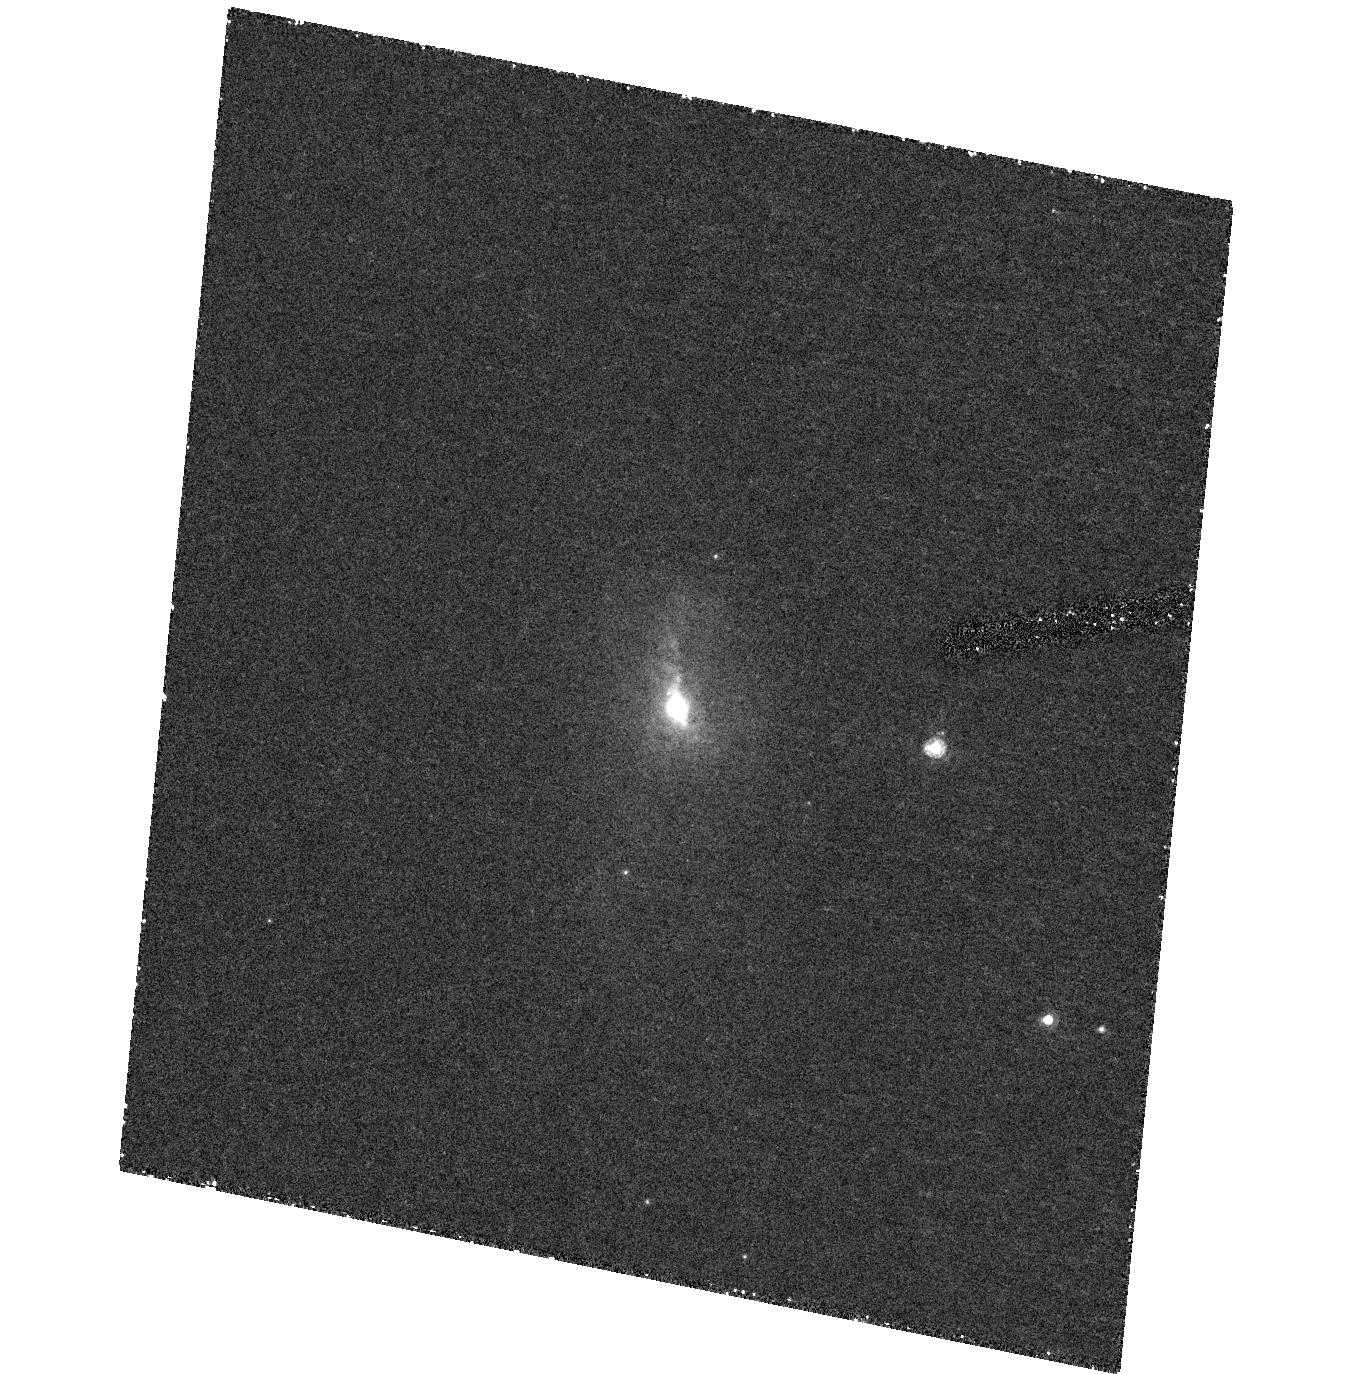
Target: PKS1549-79. Instrument: ACS/HRC. Filter: F550M. Exposure: 47 min. Observation ID: hst_10206_20_acs_hrc_f550m_j92s20

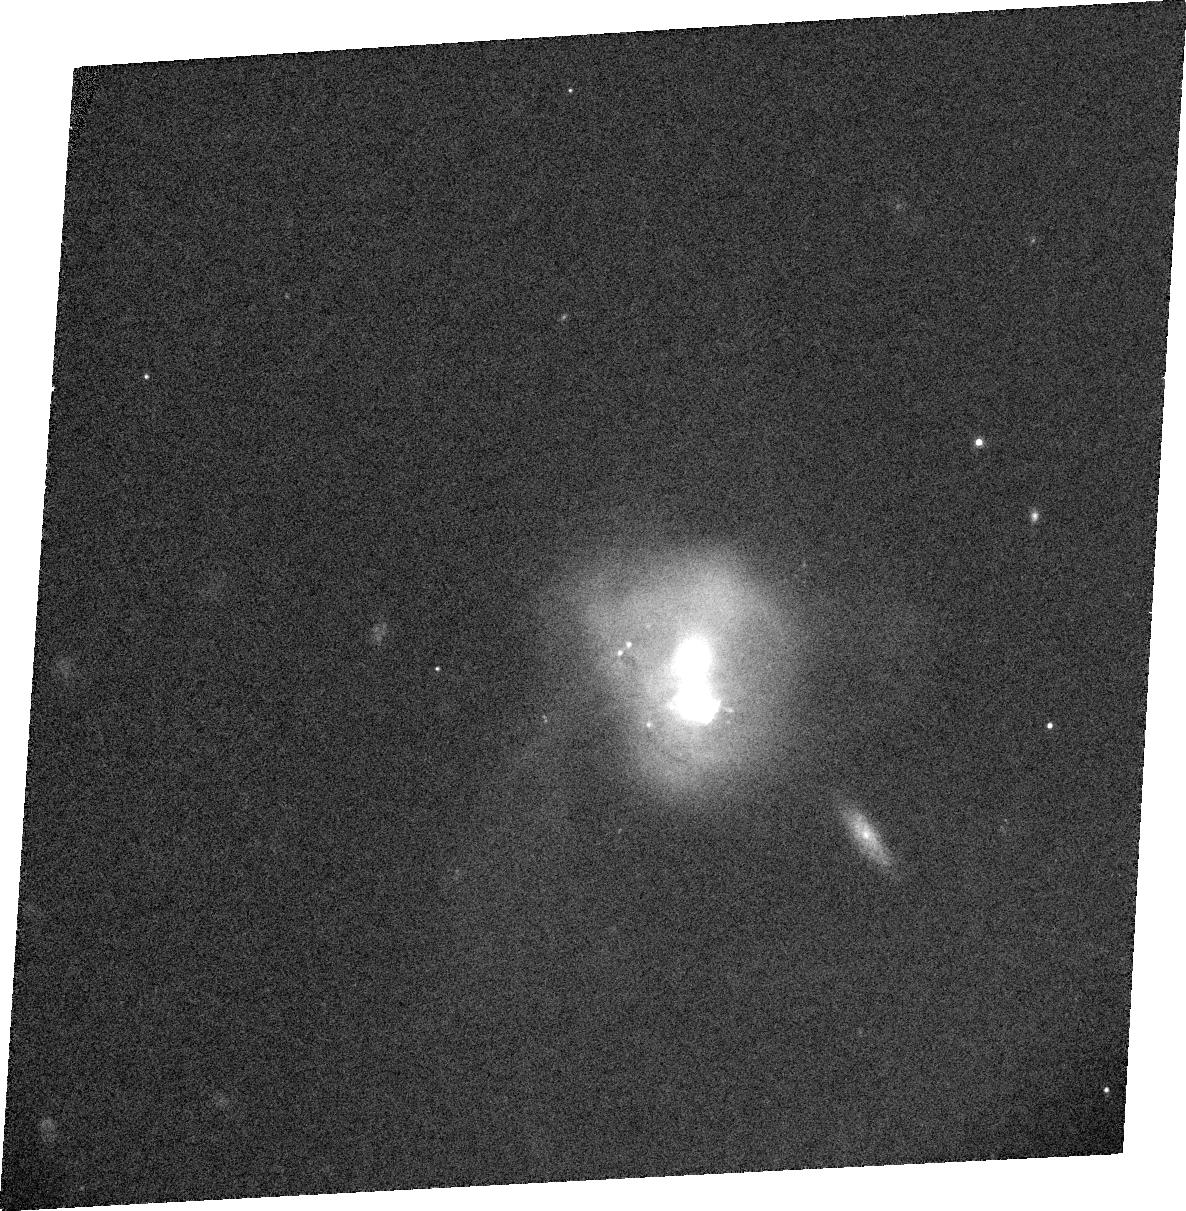
Target: PKS1345+12. Instrument: ACS/WFC. Filter: CLEAR1L+FR647M. Exposure: 13 min. Observation ID: j92sa0010

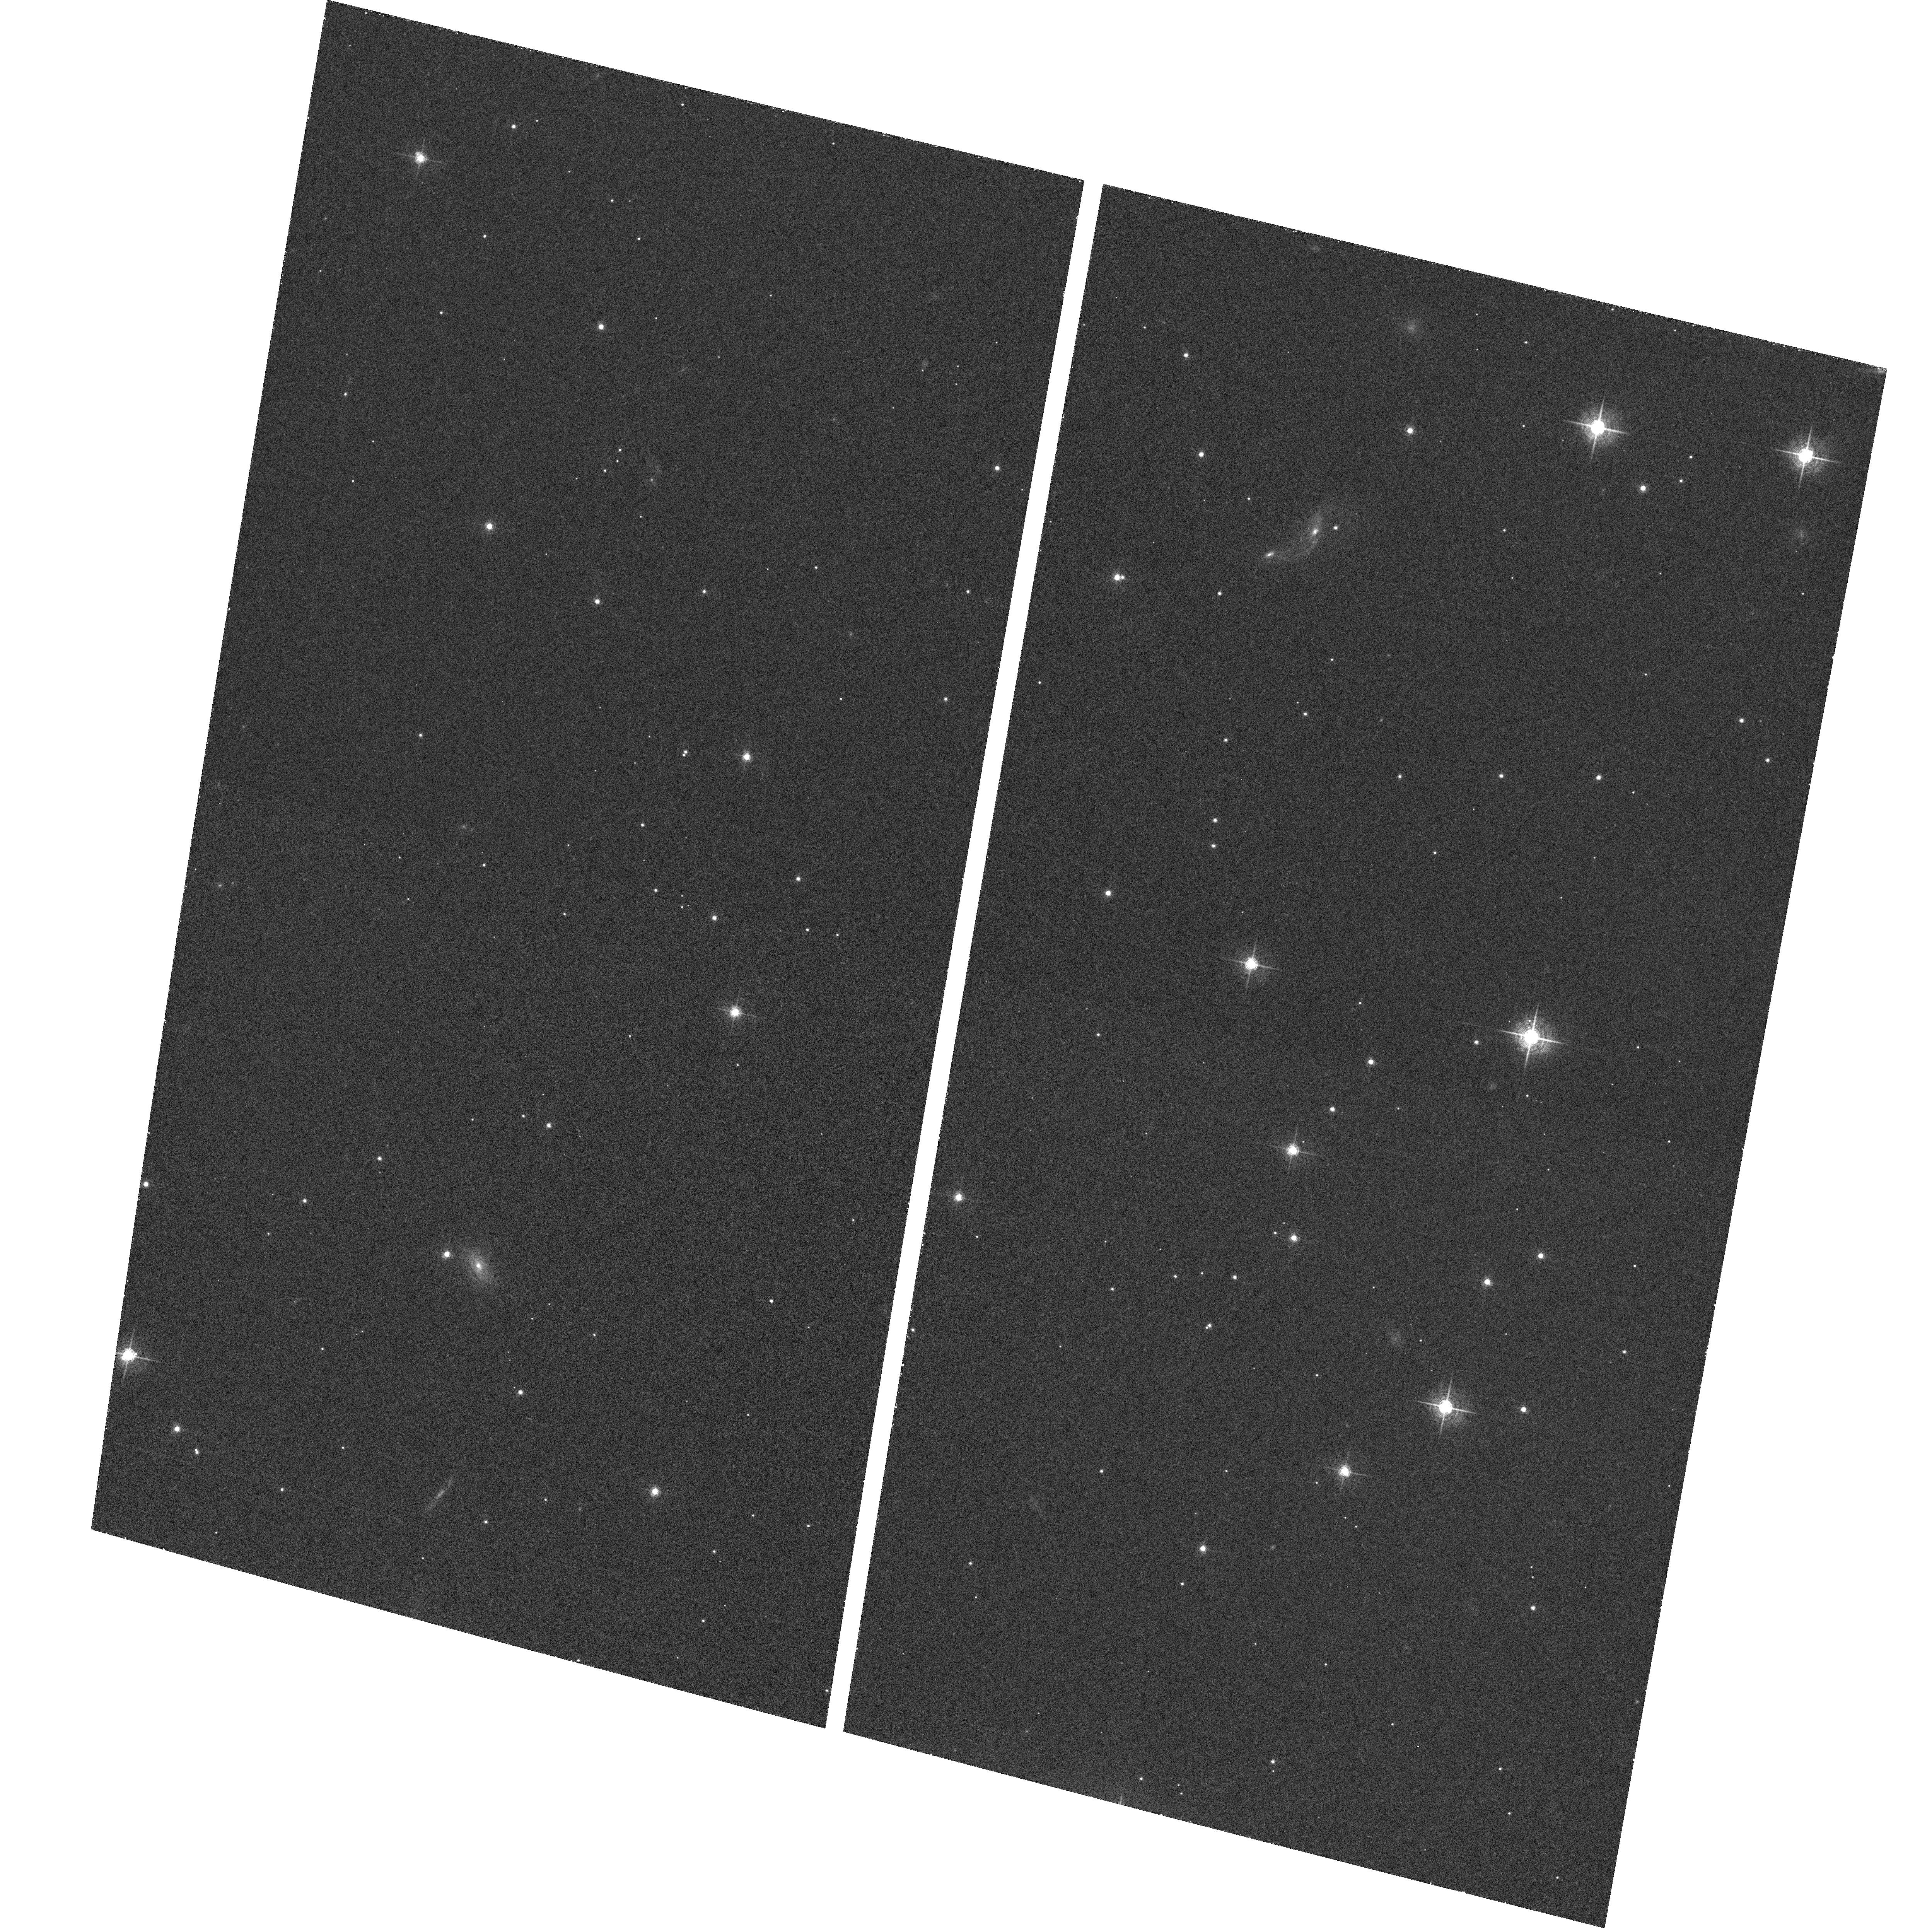
Target: field at RA 239.246°, Dec -79.234°. Instrument: ACS/WFC. Filter: F658N. Exposure: 37 min. Observation ID: hst_10206_20_acs_wfc_f658n_j92s20

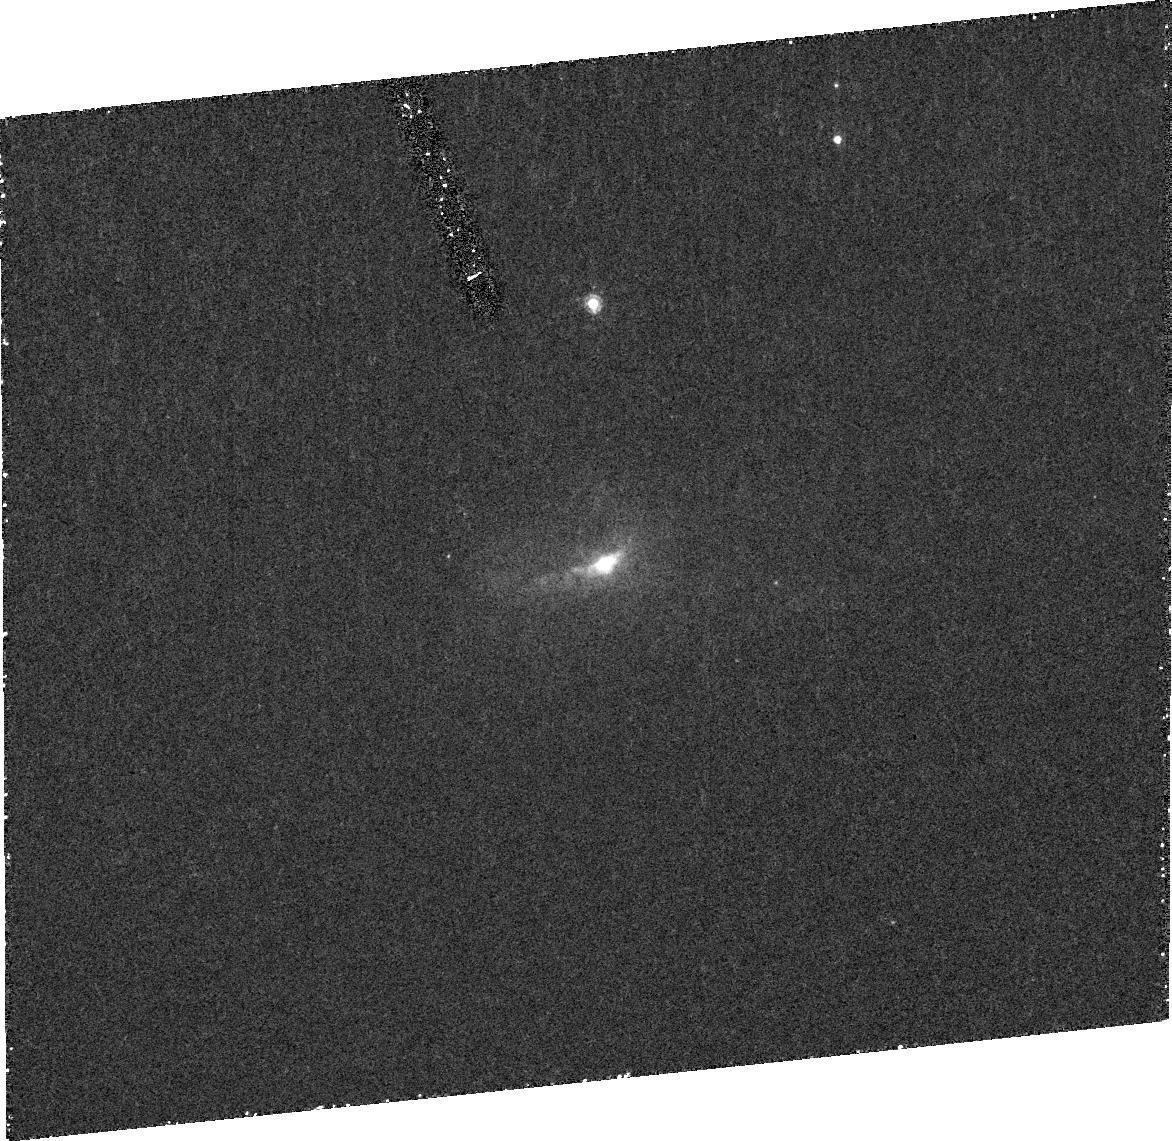
Target: PKS1549-79. Instrument: ACS/HRC. Filter: FR459M. Exposure: 49 min. Observation ID: j92s20030

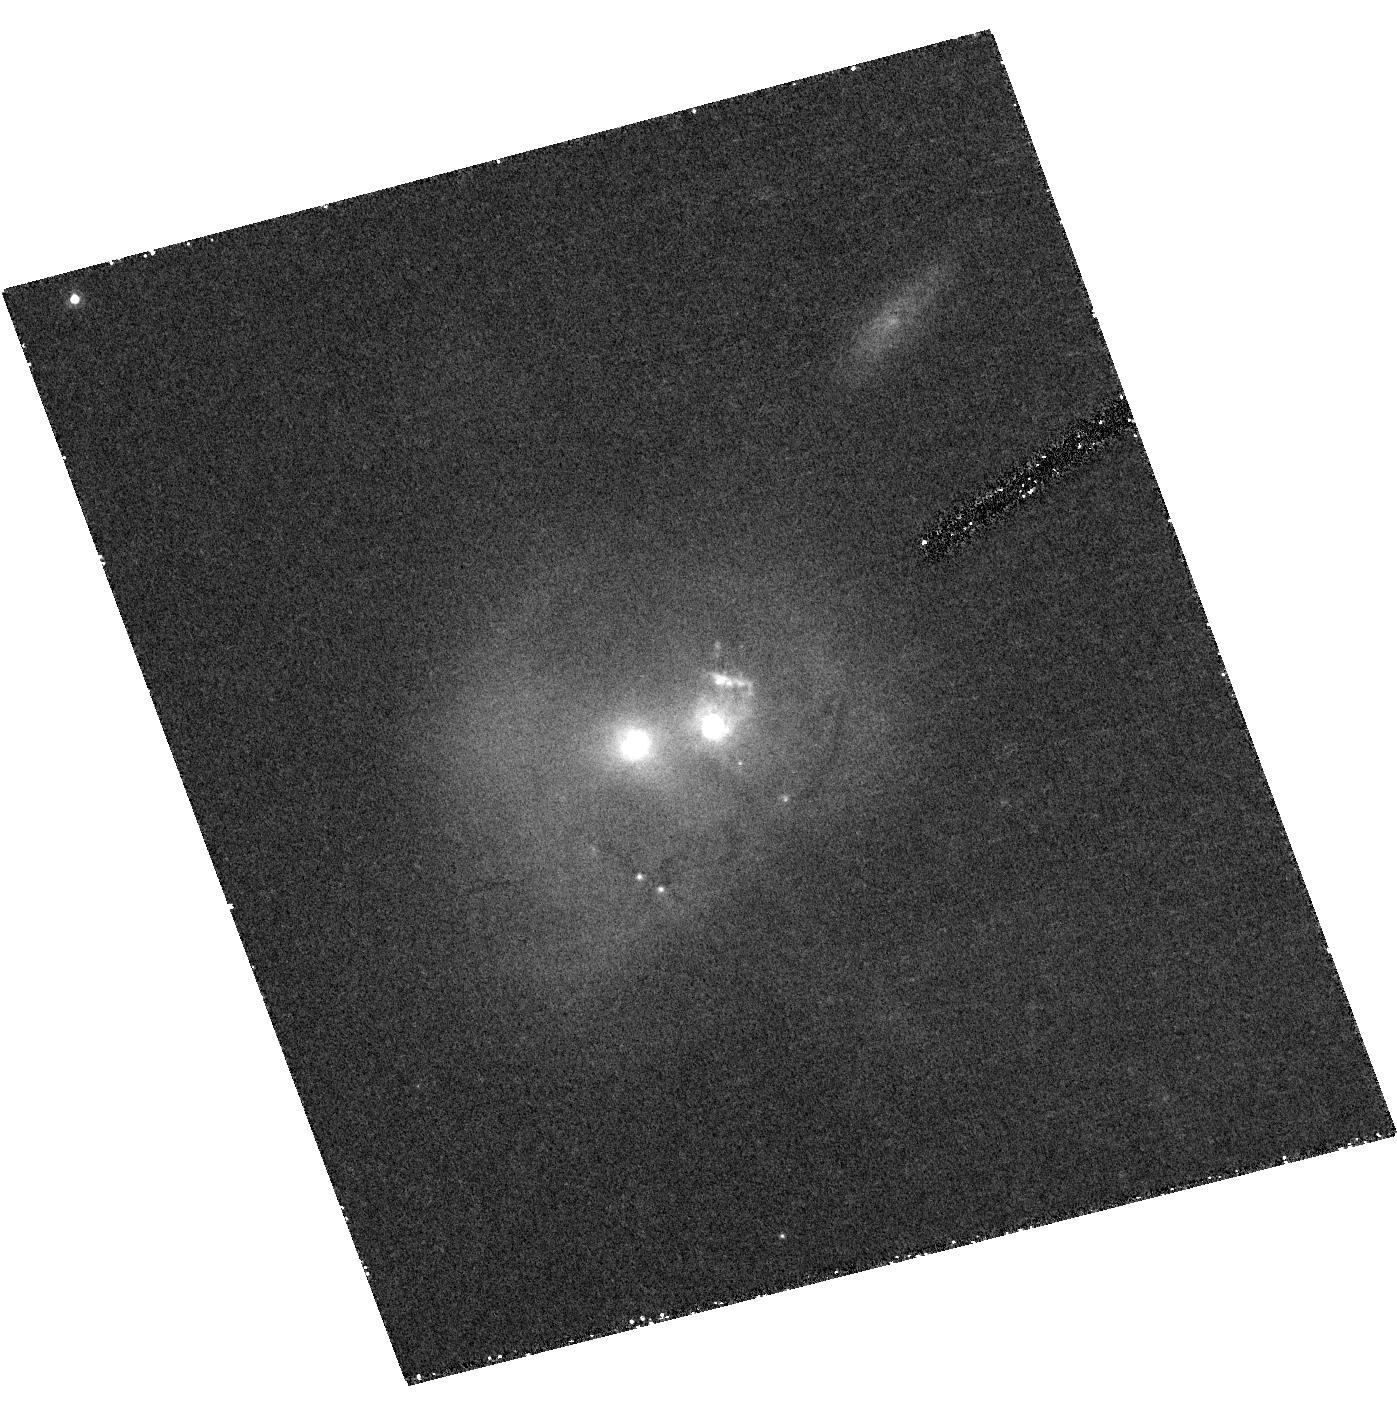
Target: PKS1345+12. Instrument: ACS/HRC. Filter: F550M. Exposure: 41 min. Observation ID: hst_10206_10_acs_hrc_f550m_j92s10

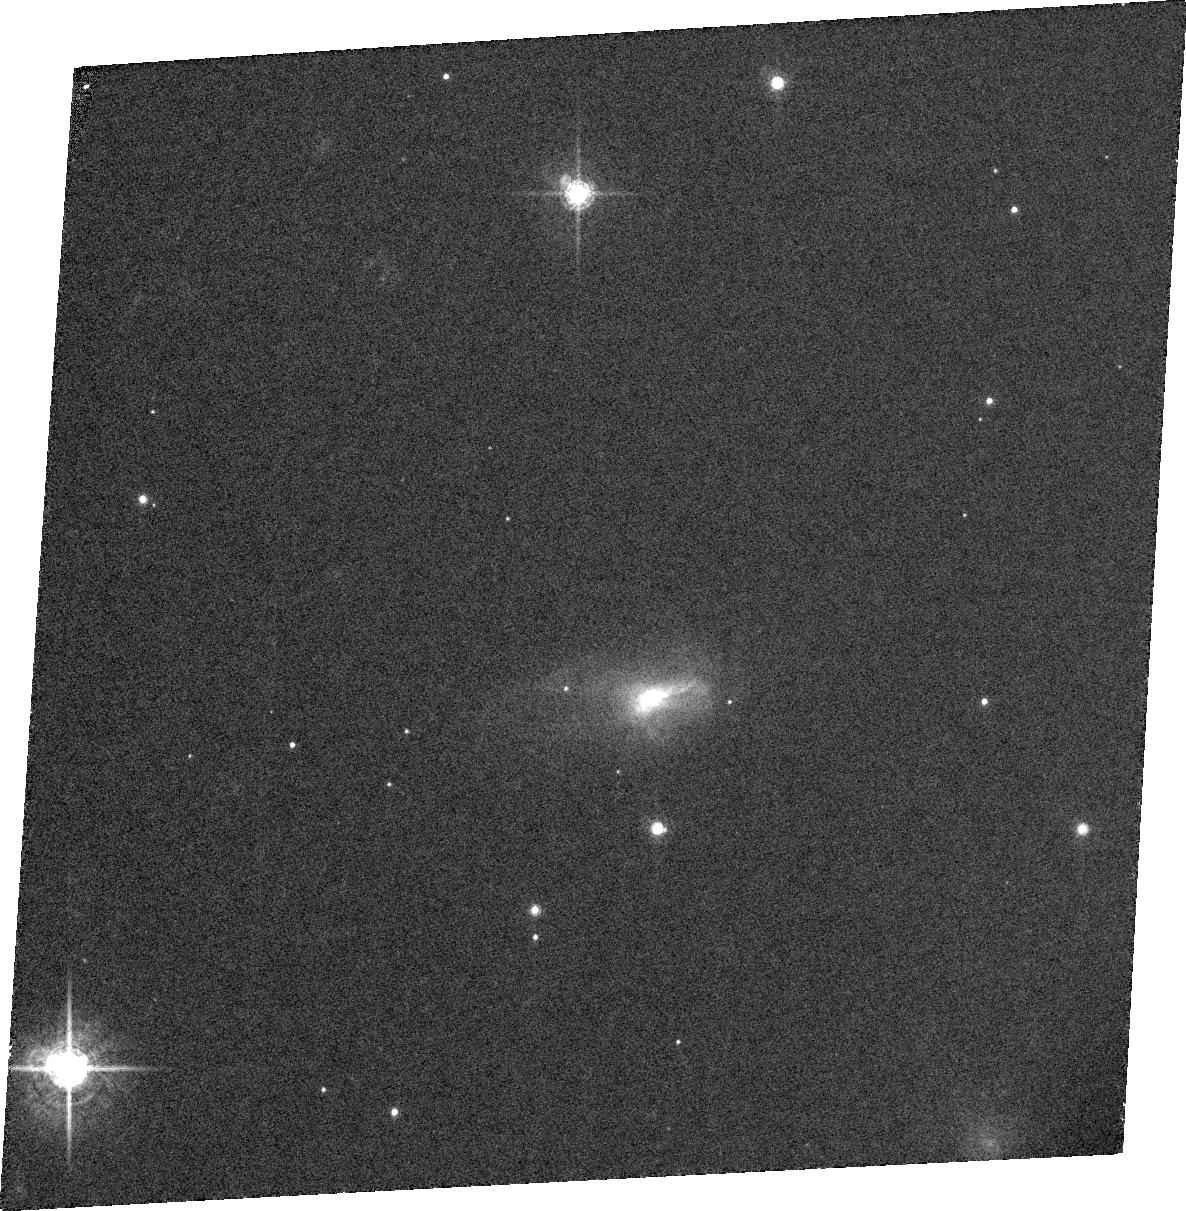
Target: PKS1549-79. Instrument: ACS/WFC. Filter: CLEAR1L+FR647M. Exposure: 17 min. Observation ID: j92sb0020

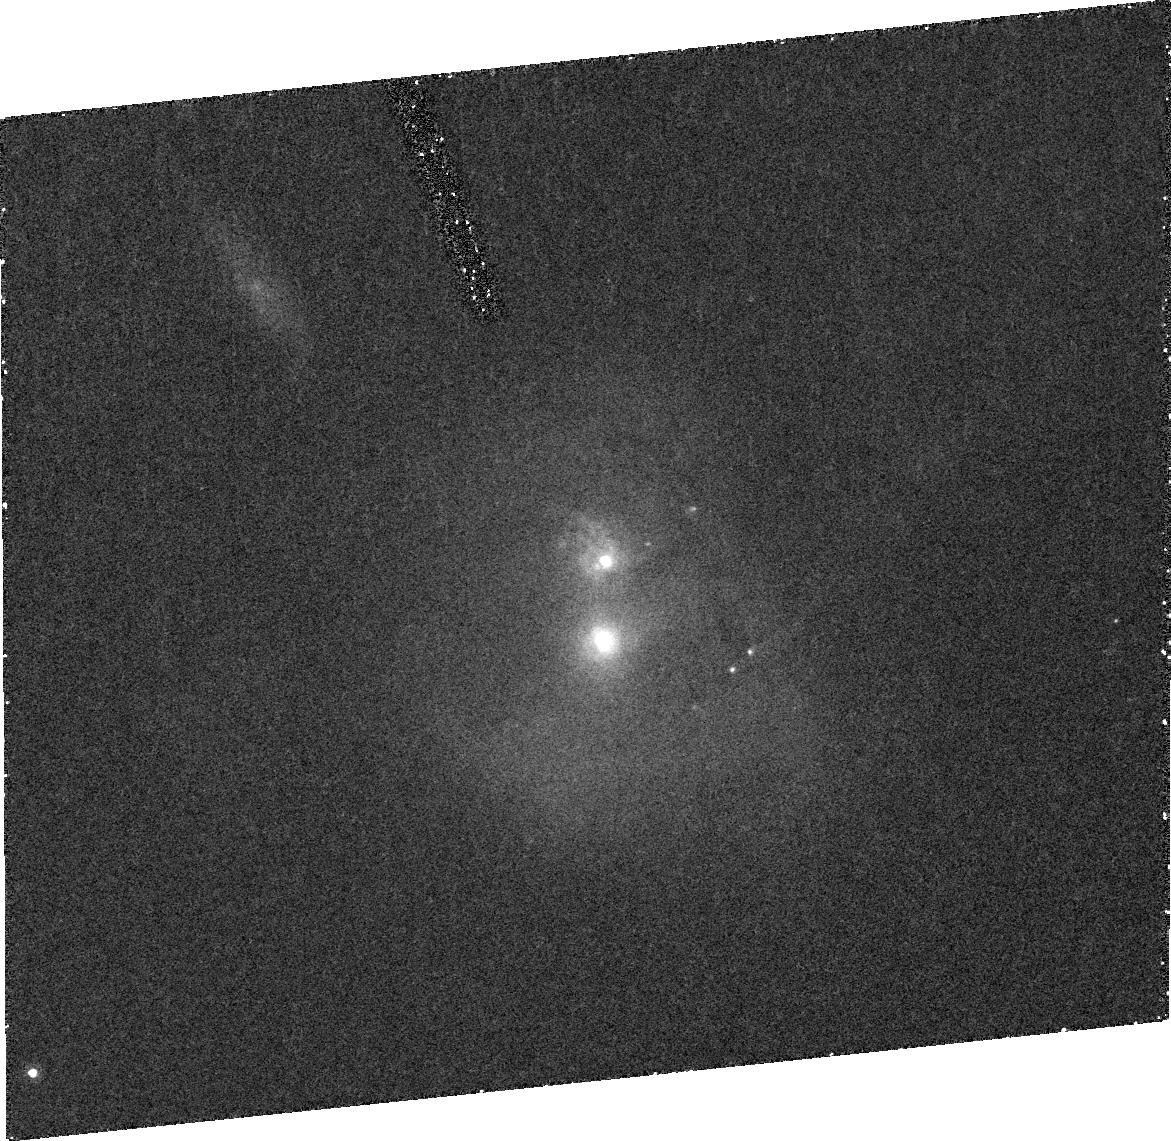
Target: PKS1345+12. Instrument: ACS/HRC. Filter: FR459M. Exposure: 43 min. Observation ID: j92s10030

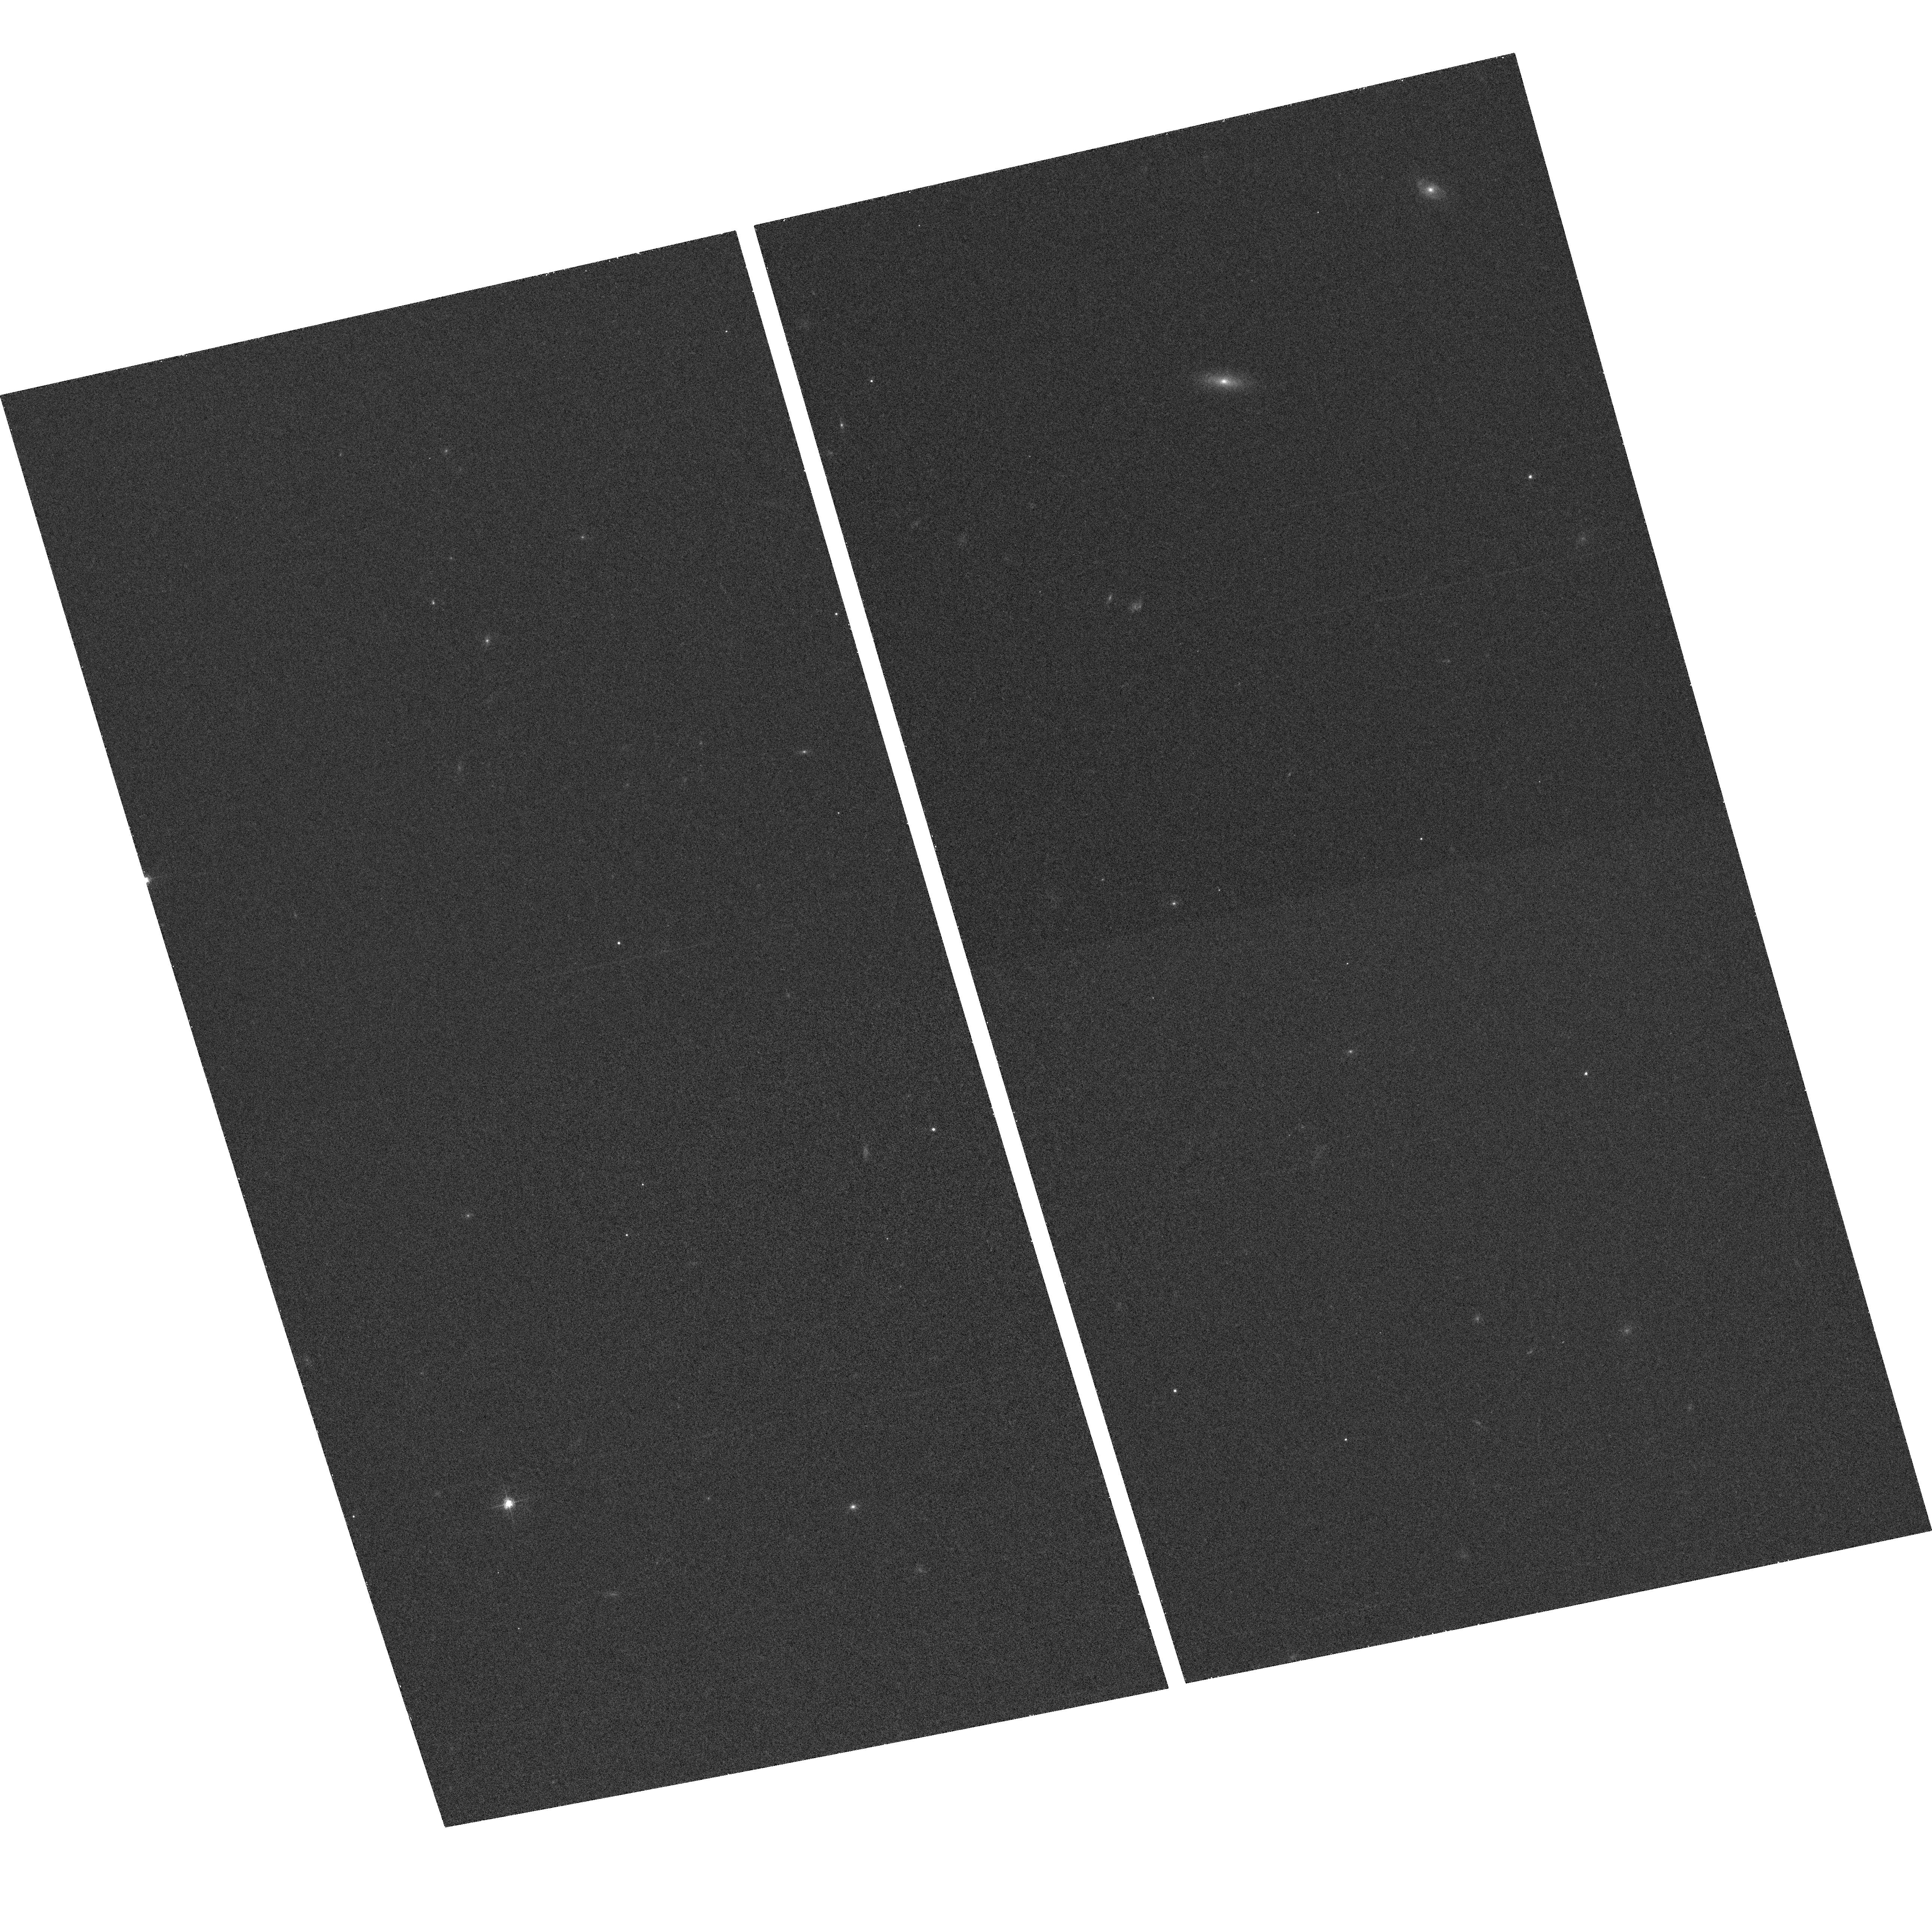
Target: field at RA 206.889°, Dec 12.290°. Instrument: ACS/WFC. Filter: F658N. Exposure: 32 min. Observation ID: hst_10206_10_acs_wfc_f658n_j92s10

What drives the outflows in powerful radio galaxies? (PI: Tadhunter, Clive N.)

There is increasing speculation that activity-induced outflows are an important feedback mechanism in evolution of galaxy bulges, yet uncertainties remain about the nature, dominant driving mechanism and powers of the outflows. In order to address these issues, we propose to make deep ACS and STIS observations of two compact radio sources in which we recently found unequivocal evidence for powerful emission line outflows, and in which all the potential drivers for the outflows -- quasar nuclei, relativistic jets and starbursts -- are known to be present. Using the unique capabilities of HST/ACS we will map the outflow regions in these sources at high spatial resolution and thereby determine the dominant outflow driving mechanism. In addition, by combining the morphological information from the ACS data with information on the kinematics and physical conditions derived from STIS and ground-based spectra, we will determine the mass outflow rates and powers in the outflows. This will be the first comprehensive study of the near-nuclear outflows in radio galaxies. Such studies are crucial for determining whether the activity associated with powerful extragalactic radio sources has a major impact on the evolution of the host early-type galaxies.